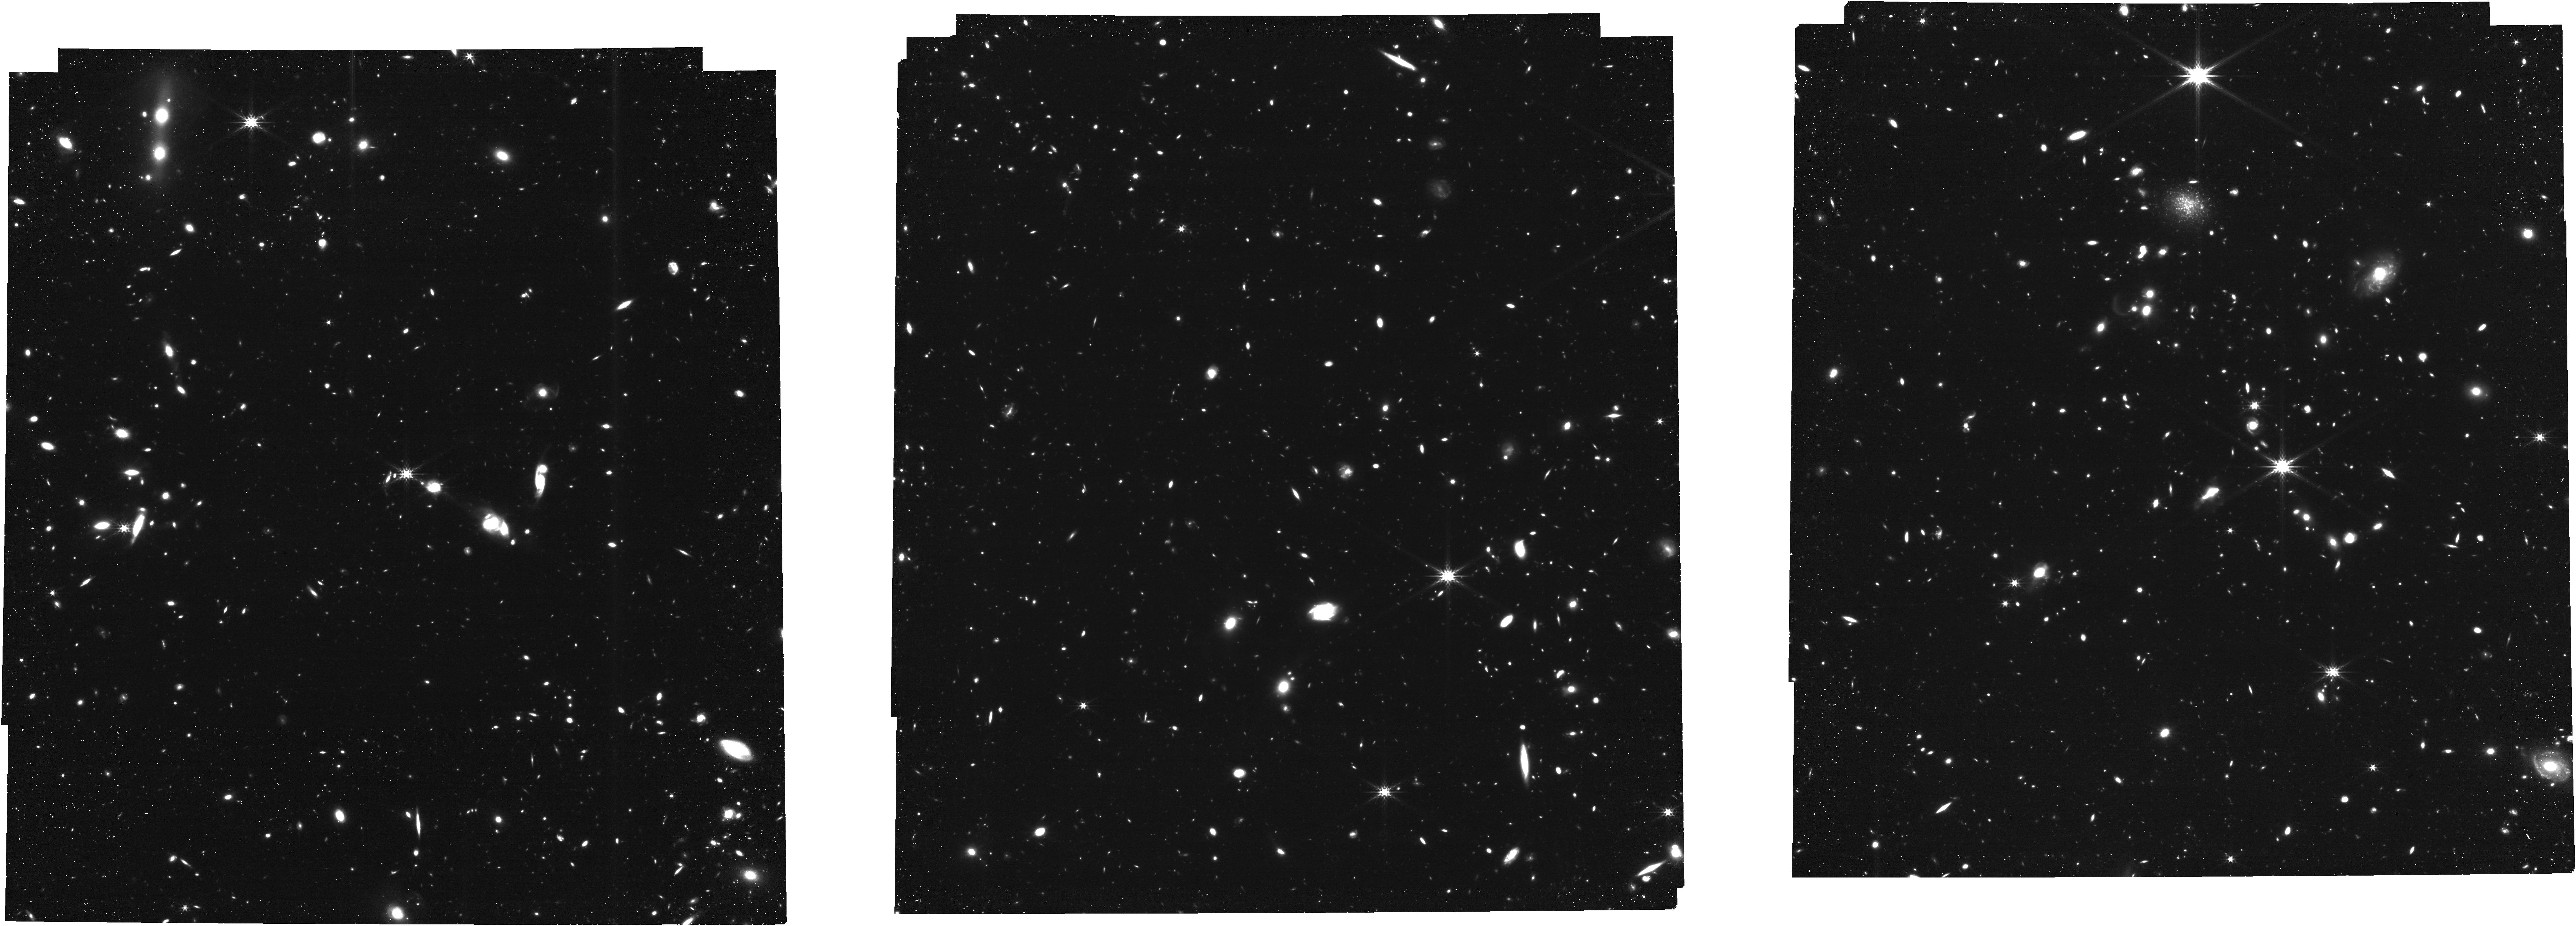
Target: COLA1
Instrument: NIRCAM
Filter: F356W
Exposure: 1.7 h
Observation ID: jw01933-o001_t001_nircam_clear-f356w

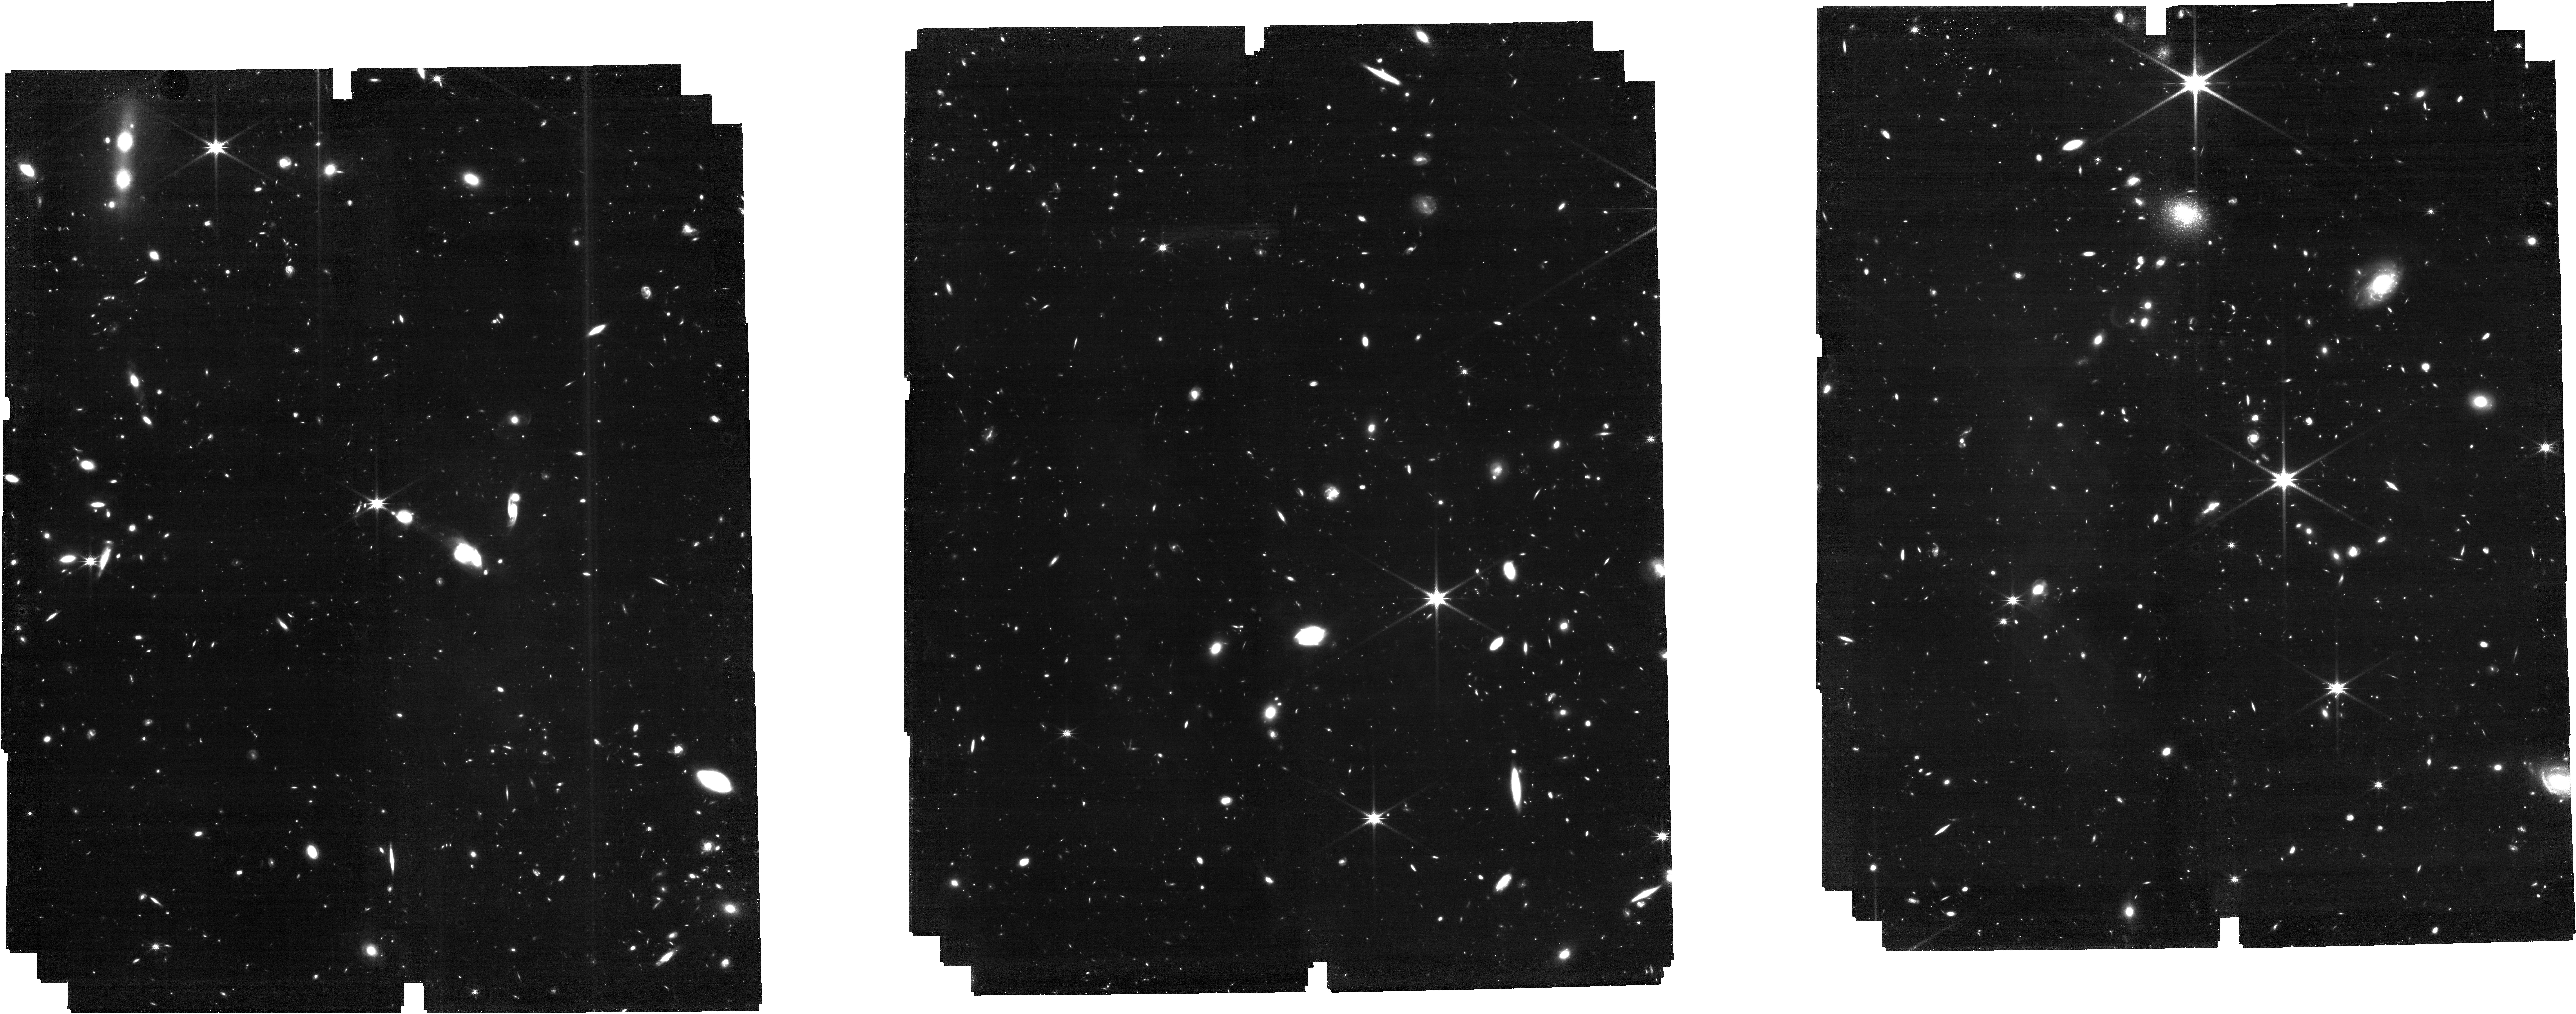
Target: COLA1
Instrument: NIRCAM
Filter: F200W
Exposure: 5.4 h
Observation ID: jw01933-o001_t001_nircam_clear-f200w

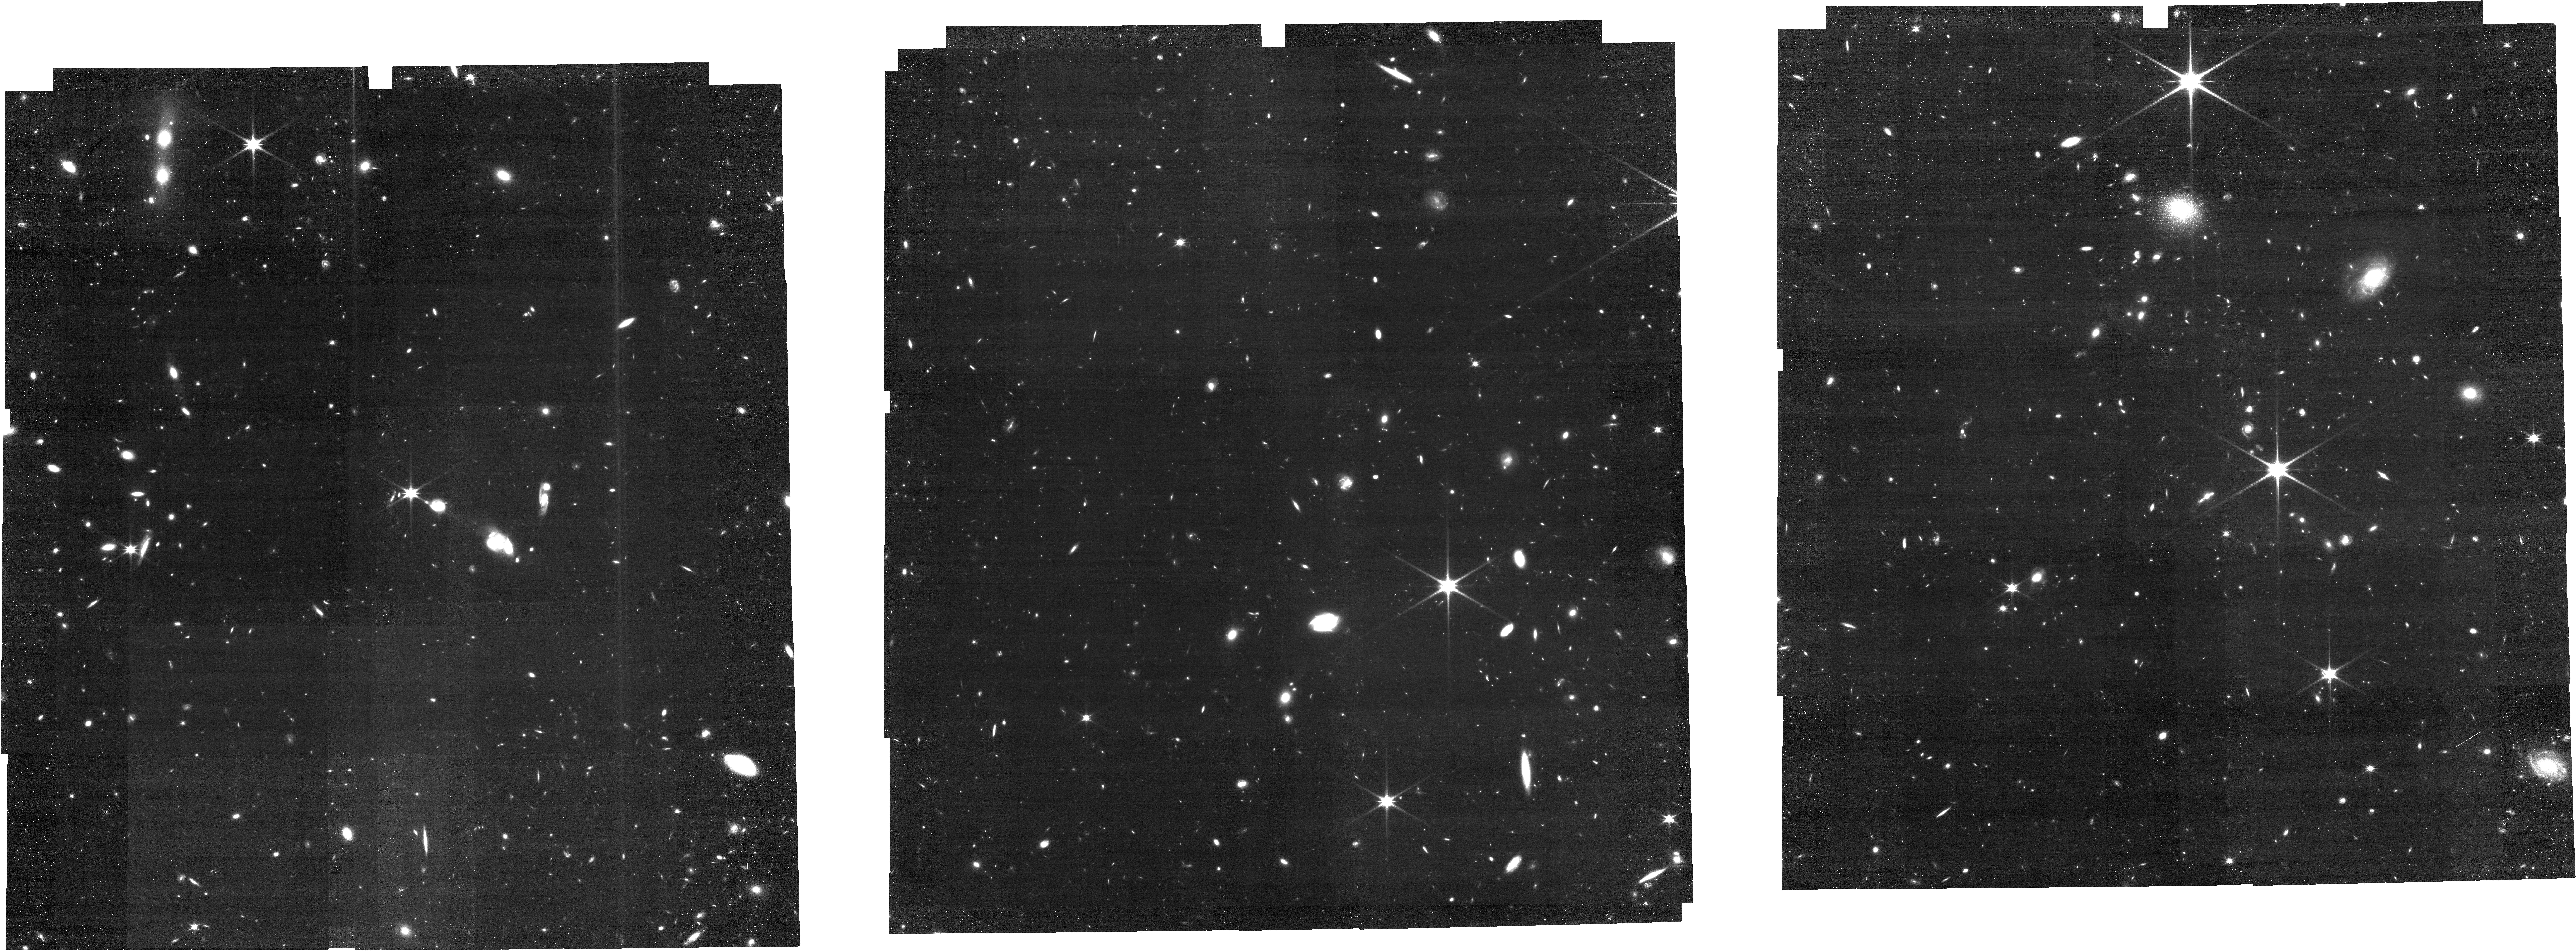
Target: COLA1
Instrument: NIRCAM
Filter: F150W
Exposure: 1.7 h
Observation ID: jw01933-o001_t001_nircam_clear-f150w

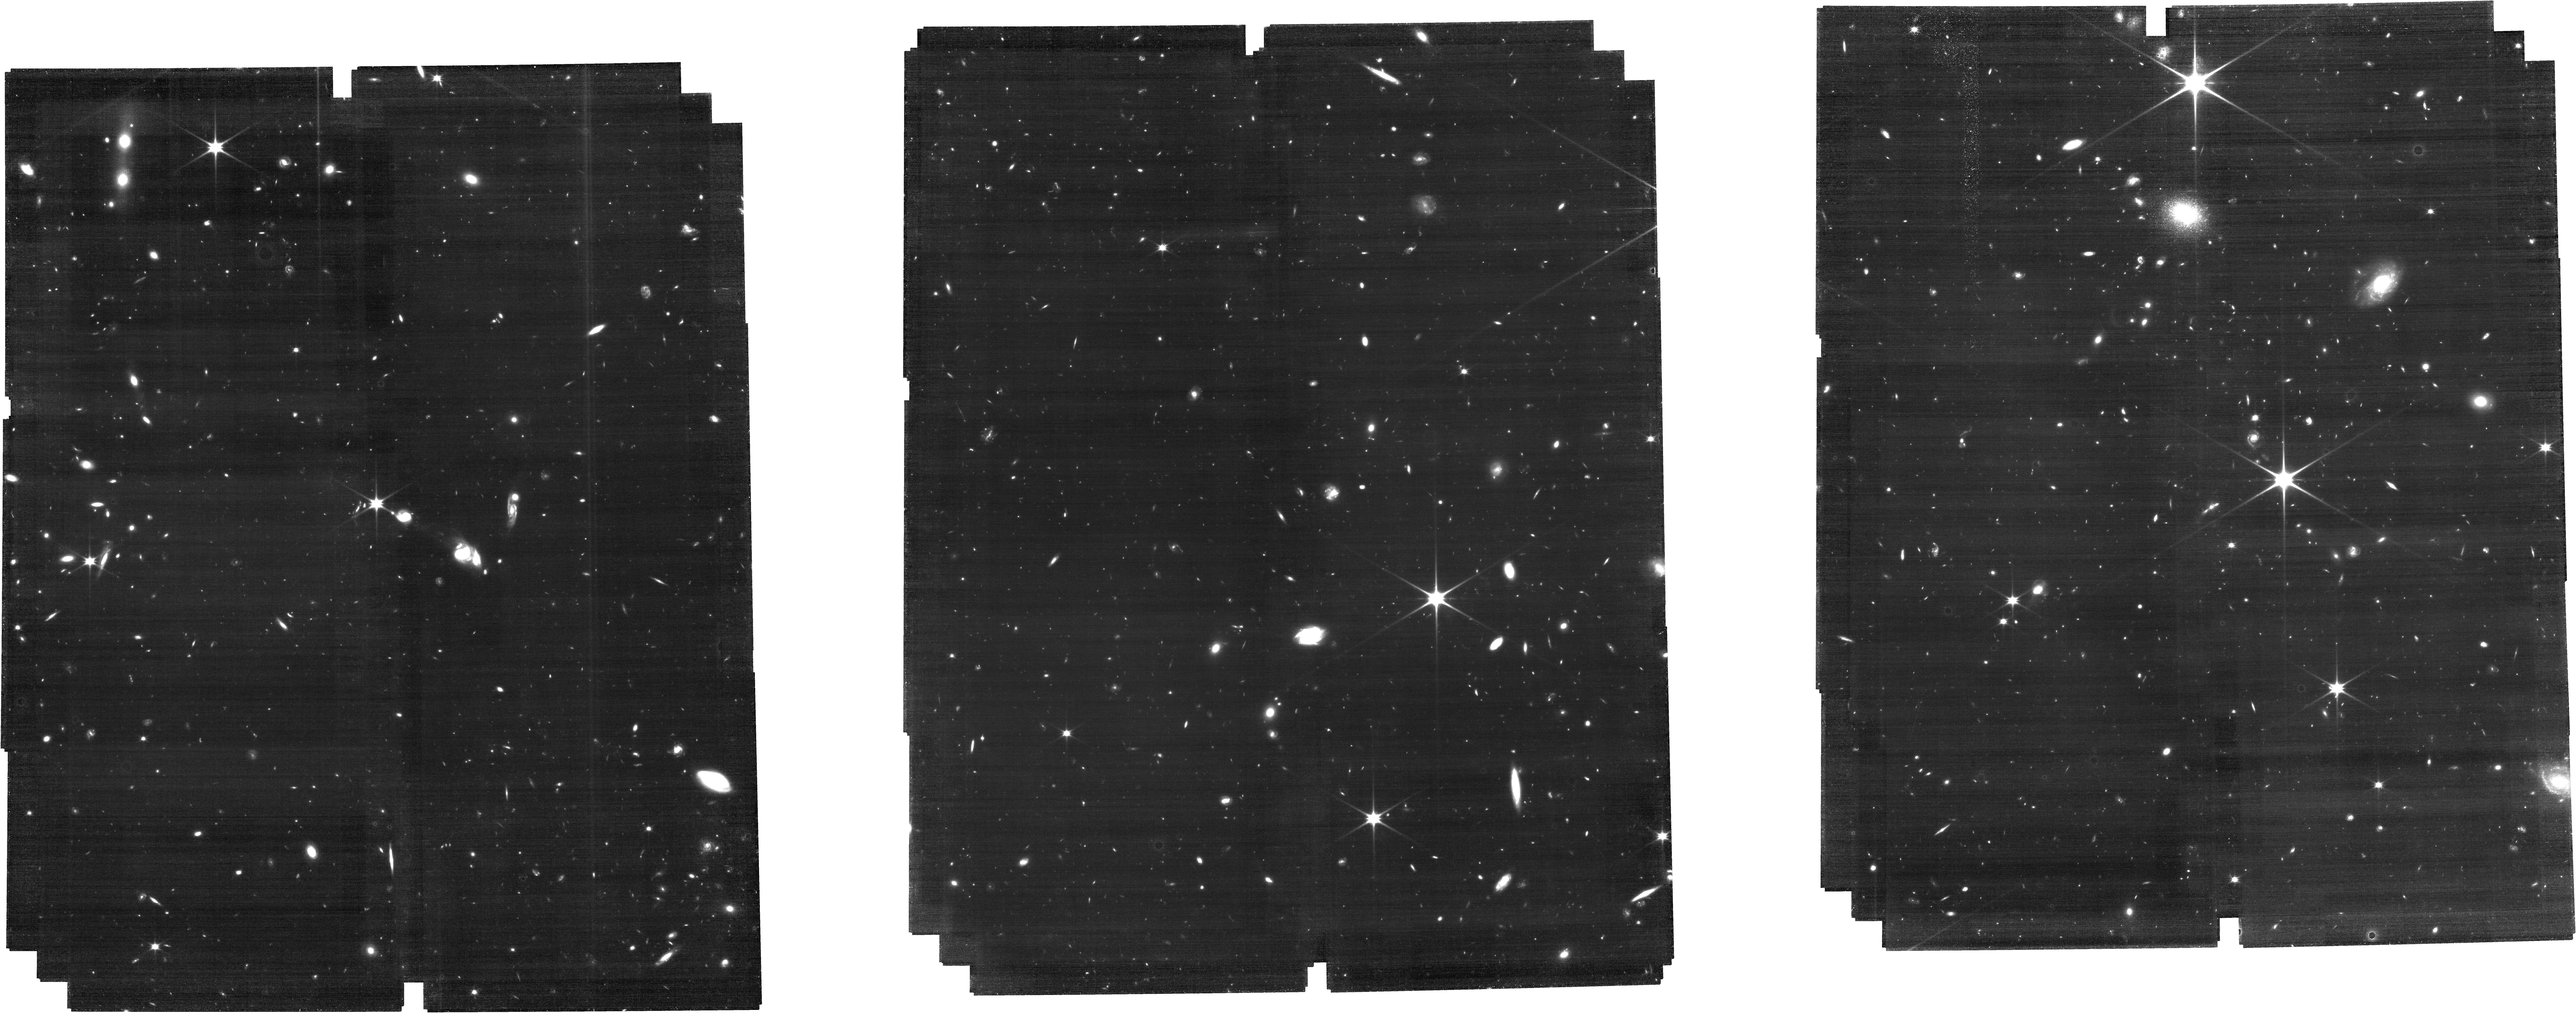
Target: COLA1
Instrument: NIRCAM
Filter: F115W
Exposure: 4 h
Observation ID: jw01933-o001_t001_nircam_clear-f115w

Anatomy of an ionized bubble at z=6.6: Which galaxies reionized the Universe? (PI: Matthee, Jorryt)

Identifying the sources that drove cosmic reionization is a key goal of observational cosmology. Photons from these sources carved out ionized bubbles in the neutral intergalactic medium, and these bubbles gradually coalesced, resulting in a fully ionized Universe. The luminous z=6.6 'COLA1' galaxy lies in the epoch of reionization and shows a remarkable, double-peaked Lyman-alpha (Lya) line, the only one confirmed by multiple teams with high SNR and resolution. The detection of Lya flux bluewards of the systemic velocity means COLA1 resides in an ionized bubble. The exact velocity at which the blue Lya light is cut-off constrains the bubble size. This bubble provides a unique fortuitous, controlled environment -- since the bubble size is constrained, so is the total ionizing flux required to power it. Did COLA1 produce this ionizing flux all by itself? Or is it surrounded by large numbers of bright galaxies? Is a significant contribution from the faintest galaxies necessary? We propose to blindly identify emission-line galaxies within the ionized bubble and to obtain sensitive spectroscopy of COLA1 itself with slitless grism spectroscopy in the NIRCam F356W filter. The bubble size is well matched to the effective field of view for H-beta and the [OIII] doublet at z=6.6. We will obtain spectroscopic redshifts for all objects brighter than 0.1 L* (SFR>2 Msun/yr) and directly measure their ionizing photon production rate. We will then assess how much contribution from unseen galaxies is required. Through our detailed accounting of ionizing photons we will address the central question to reionization studies: was it bright or faint galaxies that reionized the universe?